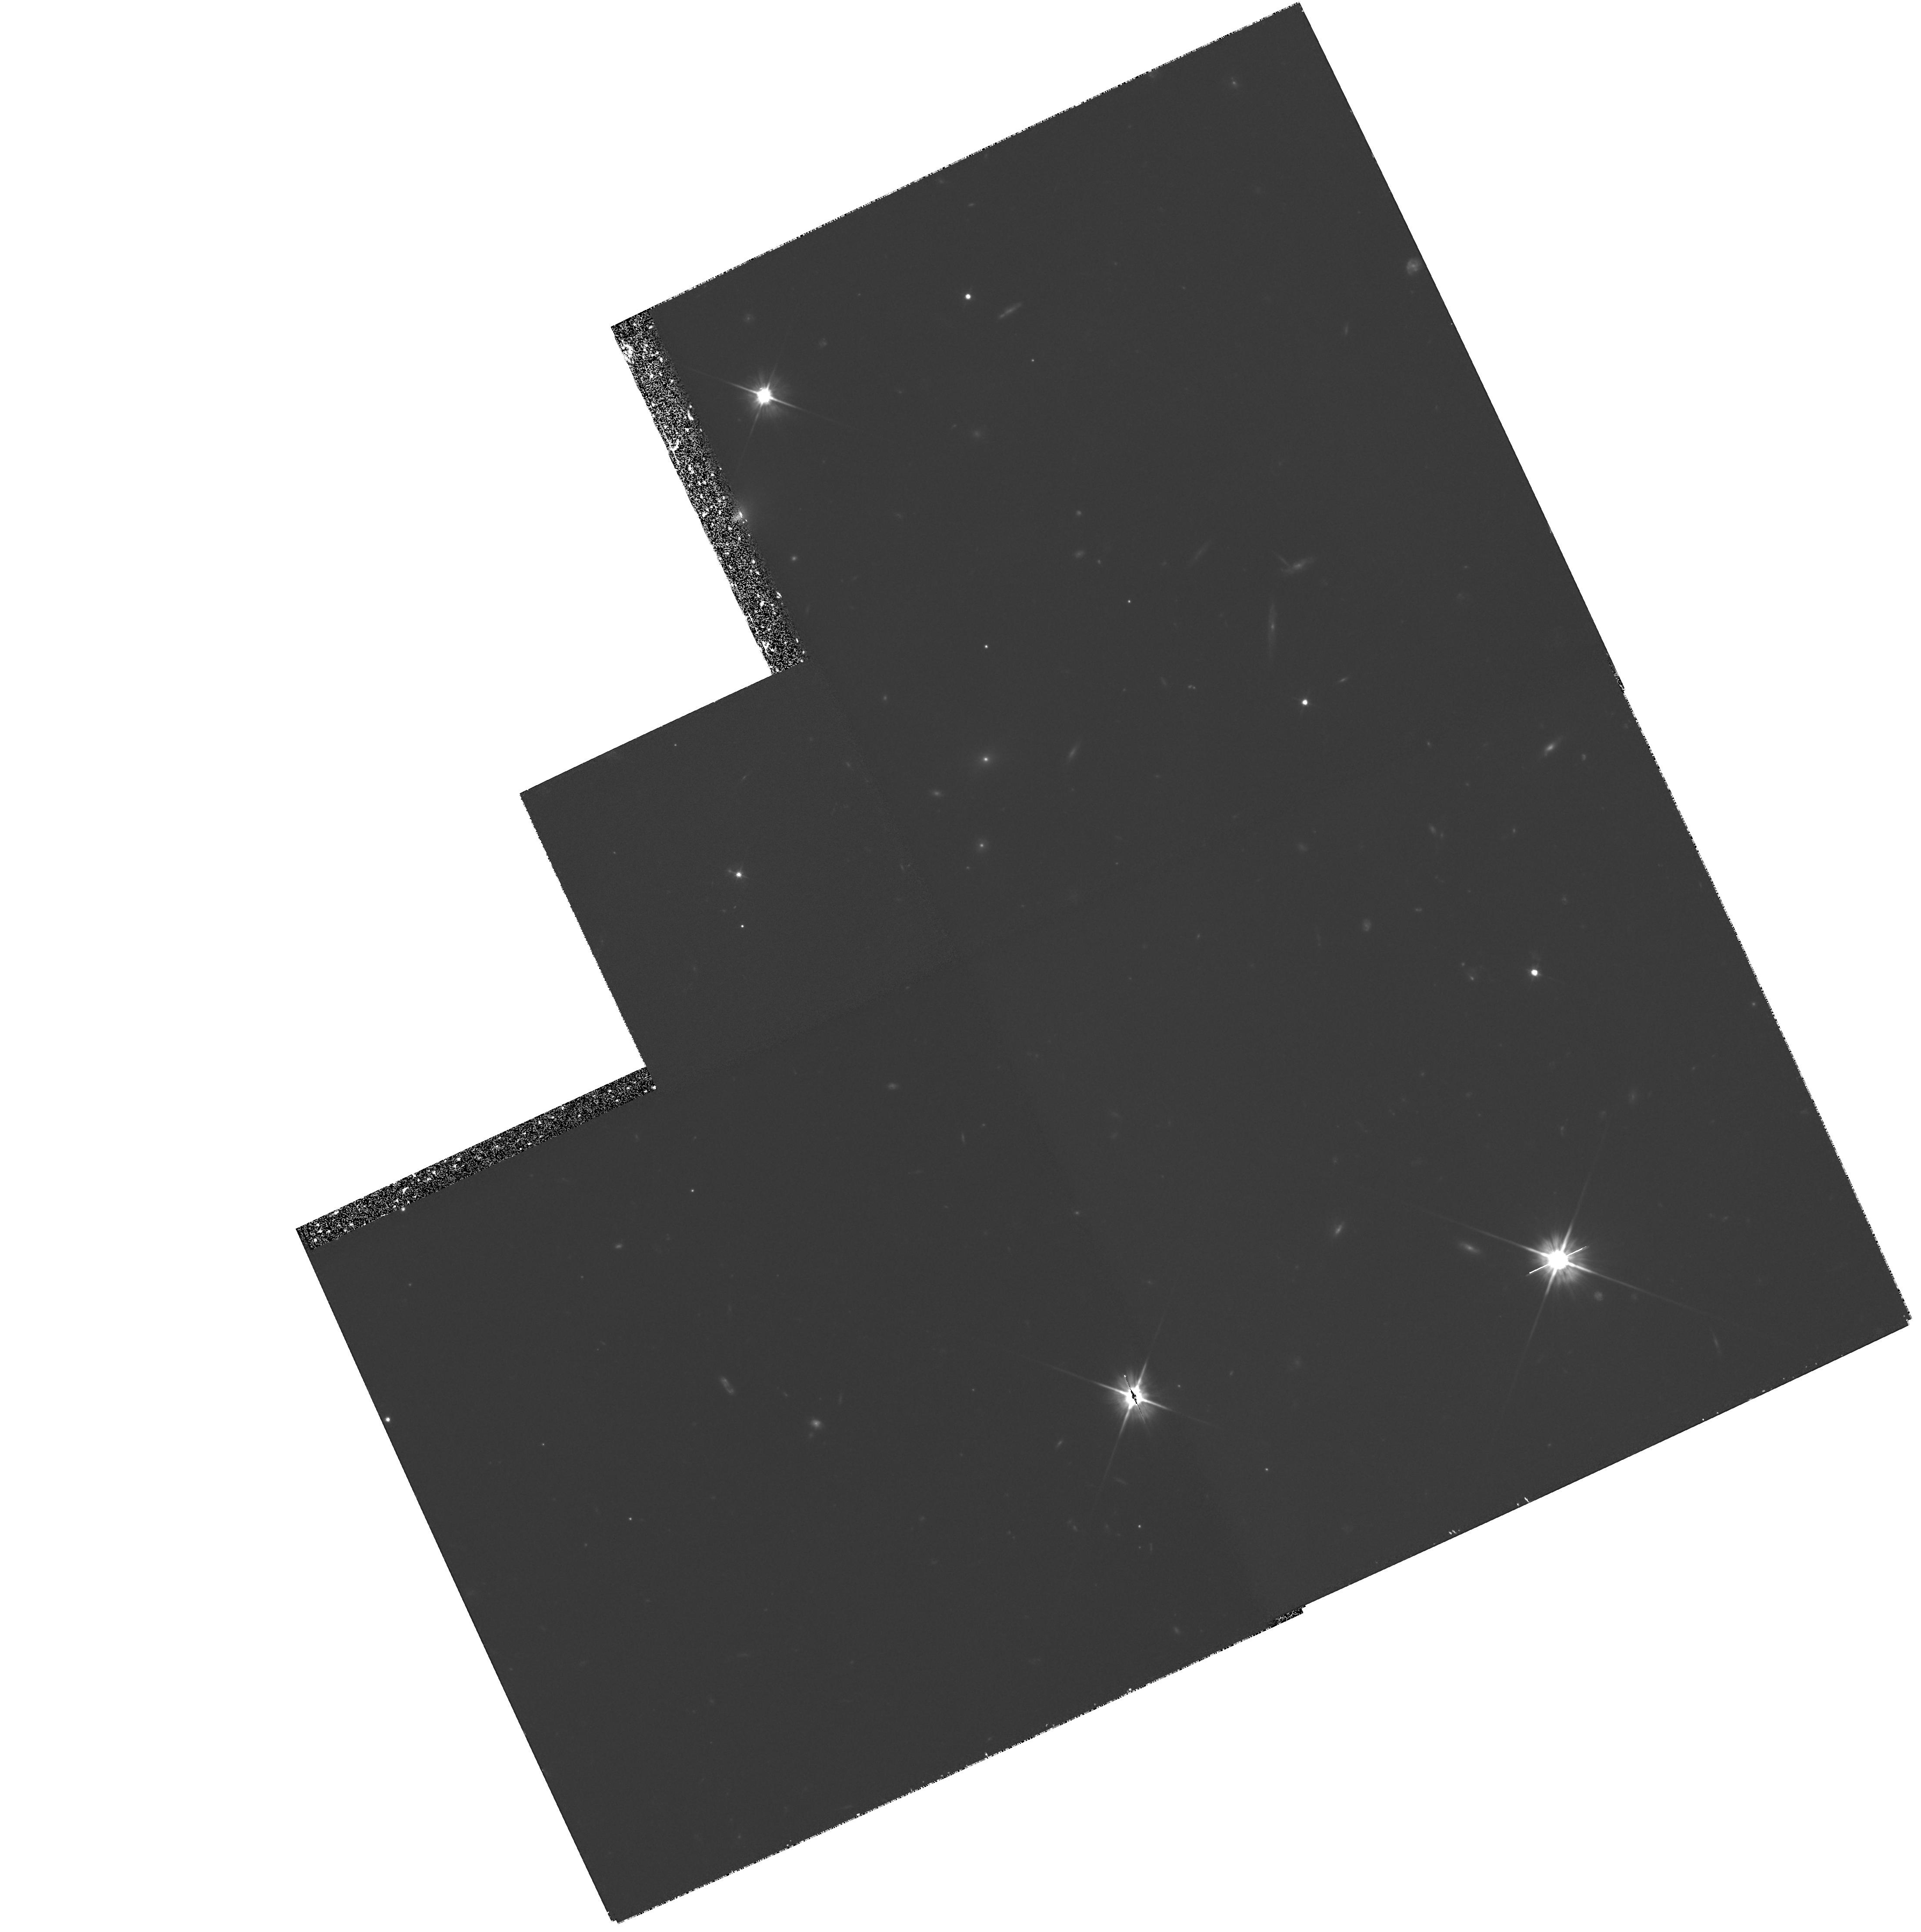
Target: GAL-020347+113445. Instrument: WFPC2/PC. Filter: F606W. Exposure: 3 h. Observation ID: hst_6307_01_wfpc2_pc_f606w_u2wl01

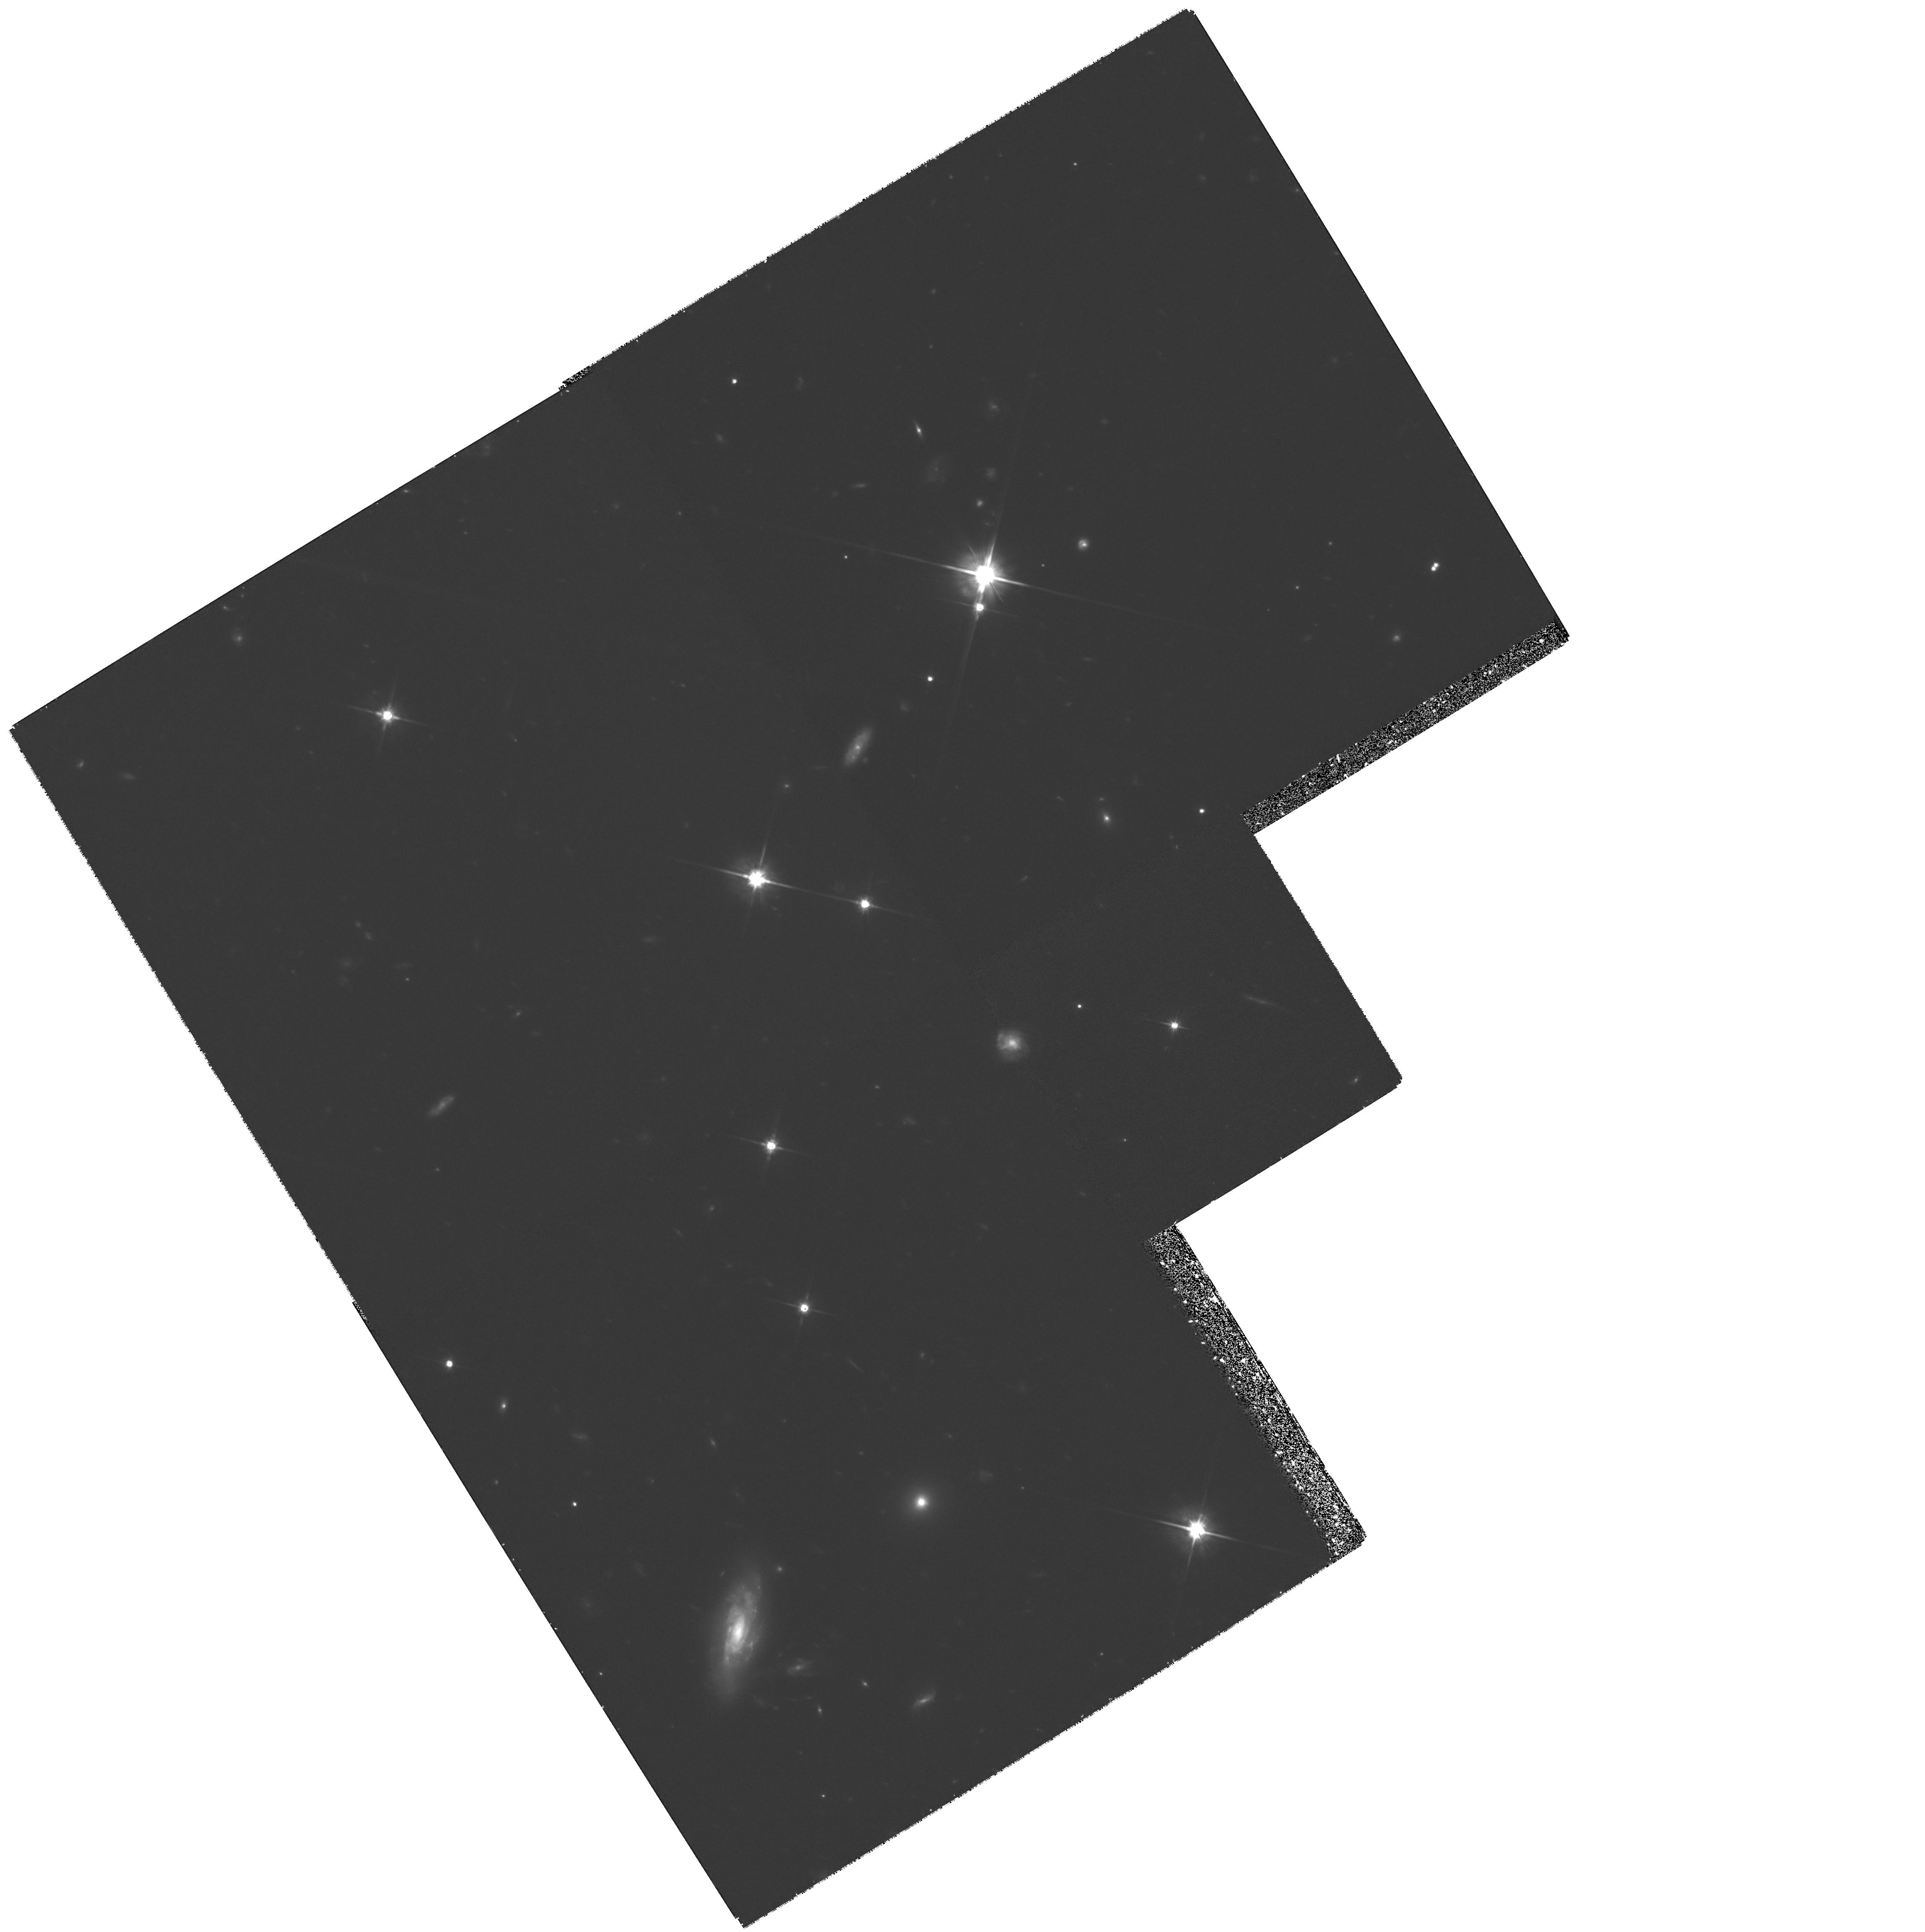
Target: GAL-223619+132620. Instrument: WFPC2/PC. Filter: F702W. Exposure: 3 h. Observation ID: hst_6307_02_wfpc2_pc_f702w_u2wl02

Exploring the Morphology of QSO Absorber Galaxies at Redshift z>3 (PI: Macchetto, F. Duccio)

Primeval galaxies are systems in the process of forming their first stellar populations. Despite intensive searches over more than a decade, the population of primeval galaxies has not been found and we remain essentially ignorant, from an empirical point of view, as to the early phases of galaxy formation and evolution. In view of this, we propose to obtain images with the WFPC2 of the galaxies causing optically-thick QSO absorption systems, namely damped Lyman-alpha and Lyman-alpha limit absorption systems, at redshift z>3. We propose to observe the fields around Q22-38 and Q0201+112. These data are meant to complement similar observations we have already obtained with the WFPC2 in other QSO fields. We propose the F702W filter to study the rest-frame UV light of galaxies in a spectral region that at z>3 corresponds to Lambda>1750 Angstrom. This study is aimed at elucidating the UV morphology of high-redshift galaxies during their star-forming phase, probing the existence of the structural components such as disk and bulge.